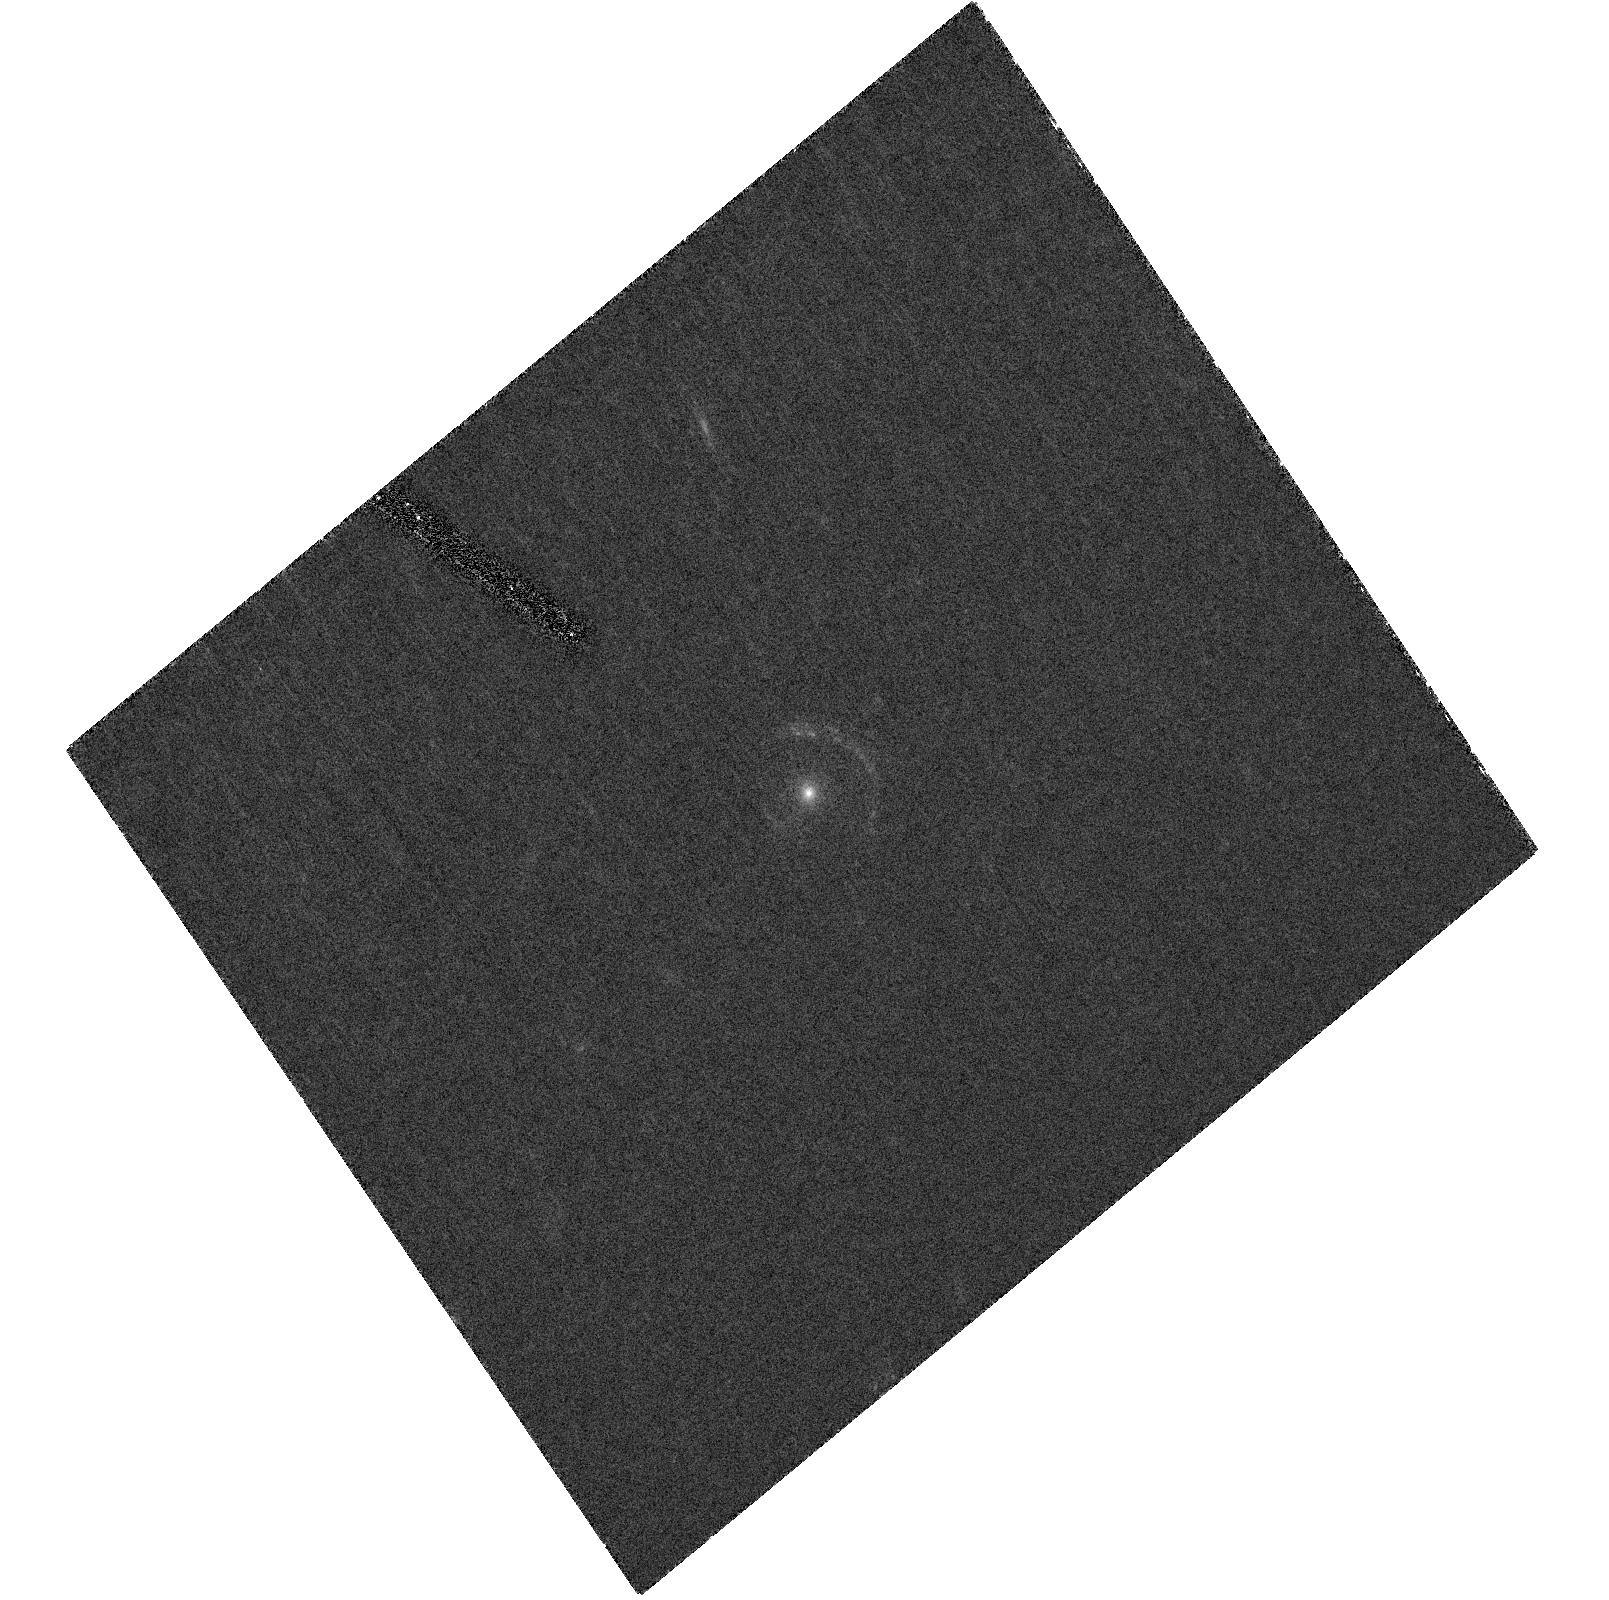
Target: FOR-J0332-3557-F814W. Instrument: ACS/HRC. Filter: F814W. Exposure: 40 min. Observation ID: hst_10589_01_acs_hrc_f814w_j9ao01

The highest redshift Einstein ring: probing a dark matter halo  at z=1 and galaxy morphology at z=3.8 (PI: Cabanac, Remi)

The occurence of nearly complete Einstein rings is very low, but their importance cannot be overstated : in comparison with configurations which have a few images, Einstein rings provide a full characterisation of the dark matter halo when combined with measures of the velocity dispersion gradient in the lens. The projected gravitational potential is vastly constrained by the polar information given by the shape of the ring at different position angles. Our discovery of the highest redshift Einstein ring so far, a configuration where the lens is an elliptical galaxy at z=0.986 and the source a post-starburst Lyman break galaxy at z=3.77, yields several intriguing results. The modelling of the ring, which streches some 260 degrees around the lens, points to a very slow evolution in the mass-to-light ratio, as indicated by its position with respect to the fundamental plane of nearby ellipticals. This is at odds with the results obtained by the few lenses existing at this redshift. The M/L ratio within the effective radius is consistent with the one produced by stellar populations, indicating that the dark matter is not dominant at this radius. To fully characterise the dark matter halo of this unique elliptical at a look-back time of 50% of the current age of the universe, we require both a measure of the gradient in velocity dispersion and a high-resolution image of the ring. The former will be measured by our forthcoming VLT medium-resolution spectroscopy, while the later can only be provided by the ACS onboard HST. The presence of a counter-image which is radially elongated, combined with the shape of the main ring will lead to the first reconstructed projected potential of an isolated dark halo at z=1, with unprecedented accuracy. In addition, the exquisite image quality provided by the ACS will allow us to reconstruct the imaged source, providing the first ever high-resolution morphology of a Lyman-break galaxy at z=3.77.